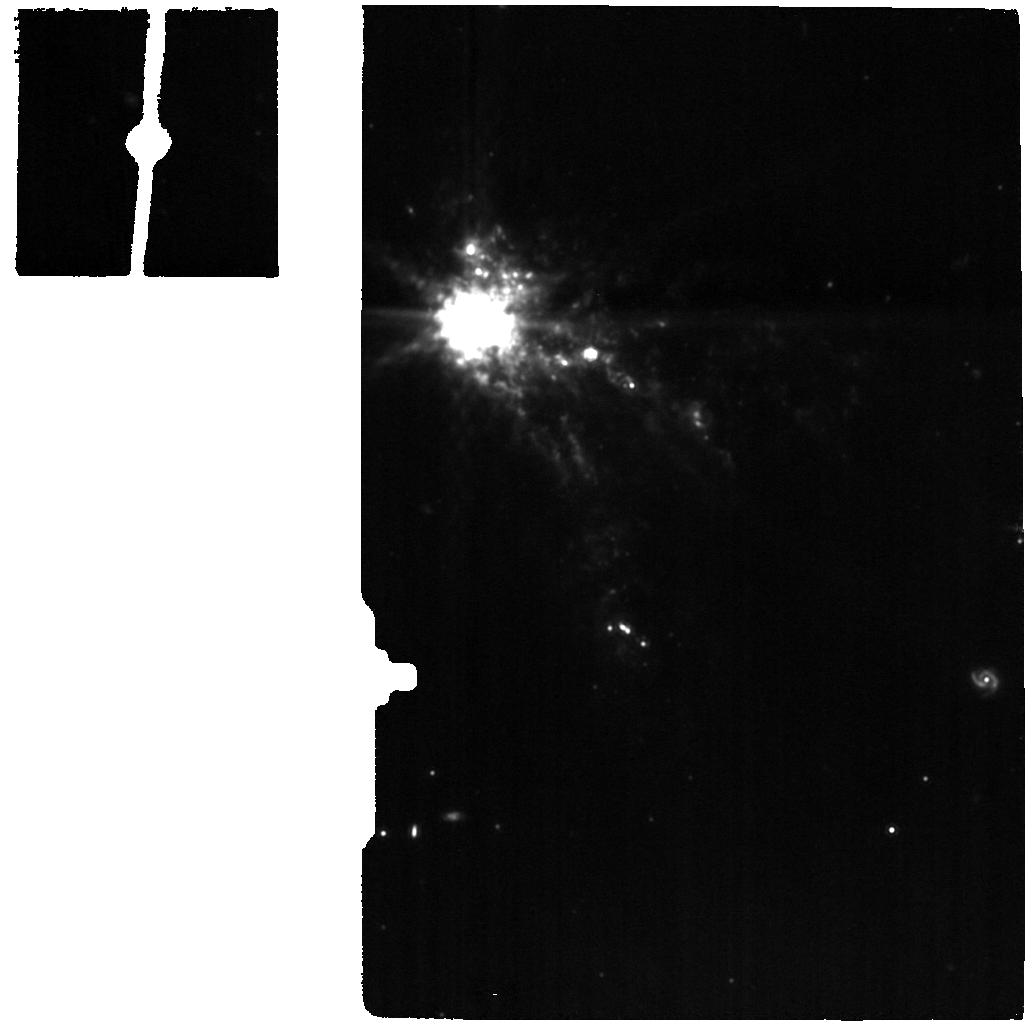
Target: UGCA-116-MIRI-BACKGROUND
Instrument: MIRI
Filter: F1130W
Exposure: 4 min
Observation ID: jw02511-o003_t003_miri_f1130w

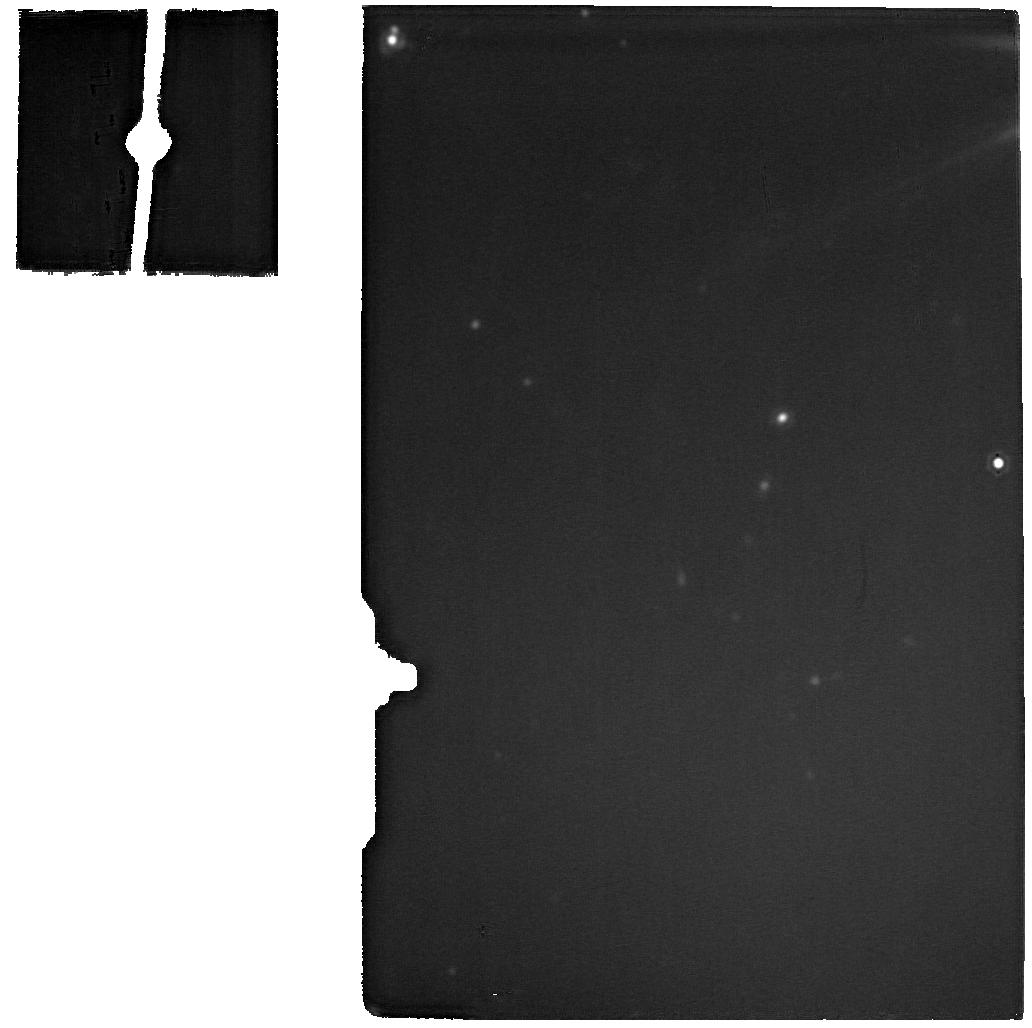
Target: UGCA-116-MIRI-SCI
Instrument: MIRI
Filter: F2100W
Exposure: 4 min
Observation ID: jw02511-o002_t002_miri_f2100w

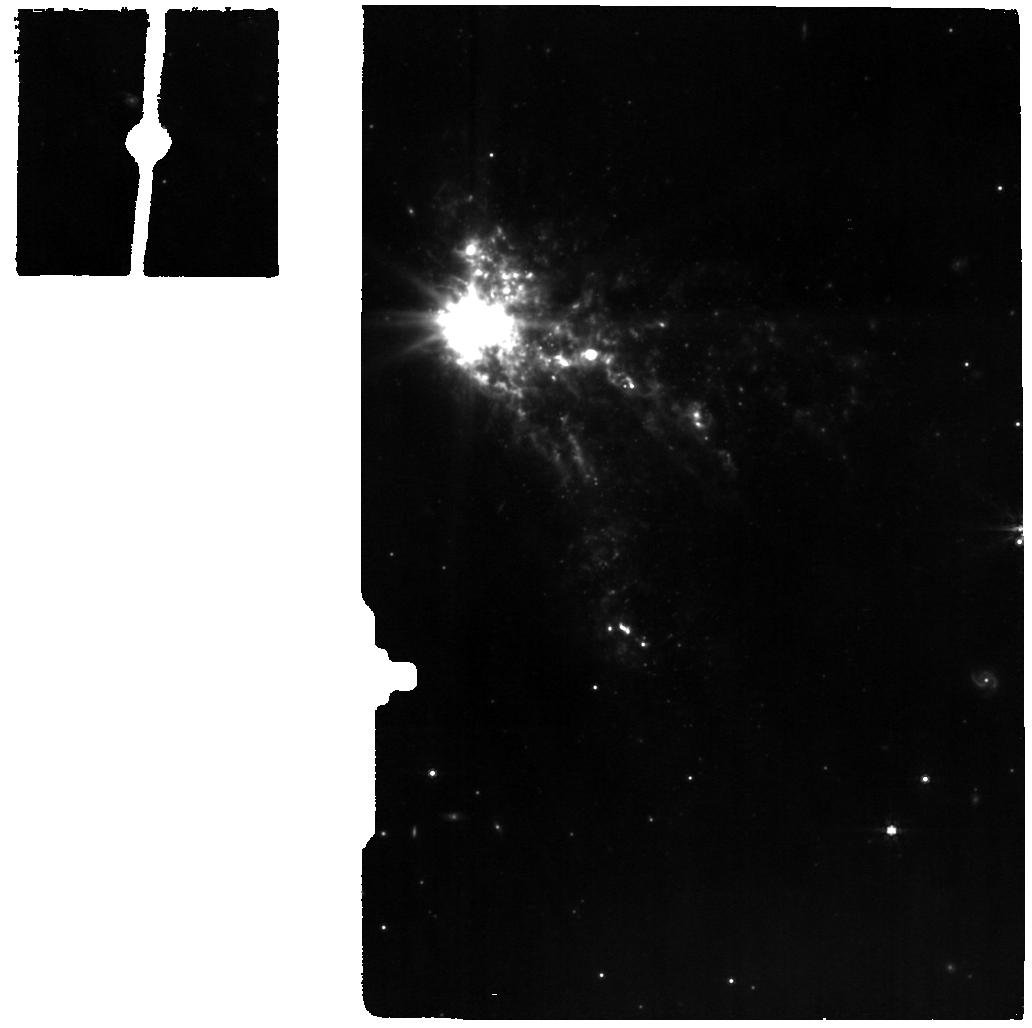
Target: UGCA-116-MIRI-BACKGROUND
Instrument: MIRI
Filter: F770W
Exposure: 5 min
Observation ID: jw02511-o003_t003_miri_f770w

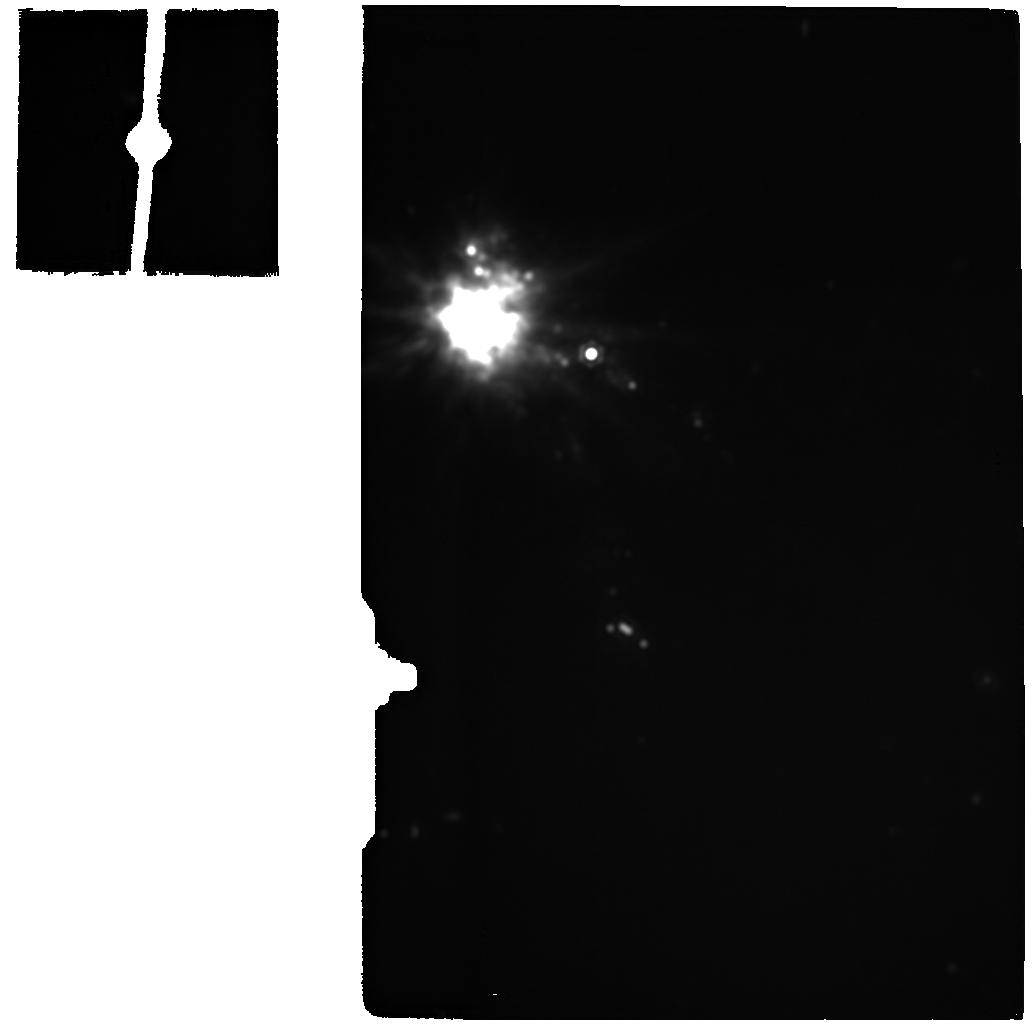
Target: UGCA-116-MIRI-BACKGROUND
Instrument: MIRI
Filter: F2100W
Exposure: 4 min
Observation ID: jw02511-o003_t003_miri_f2100w

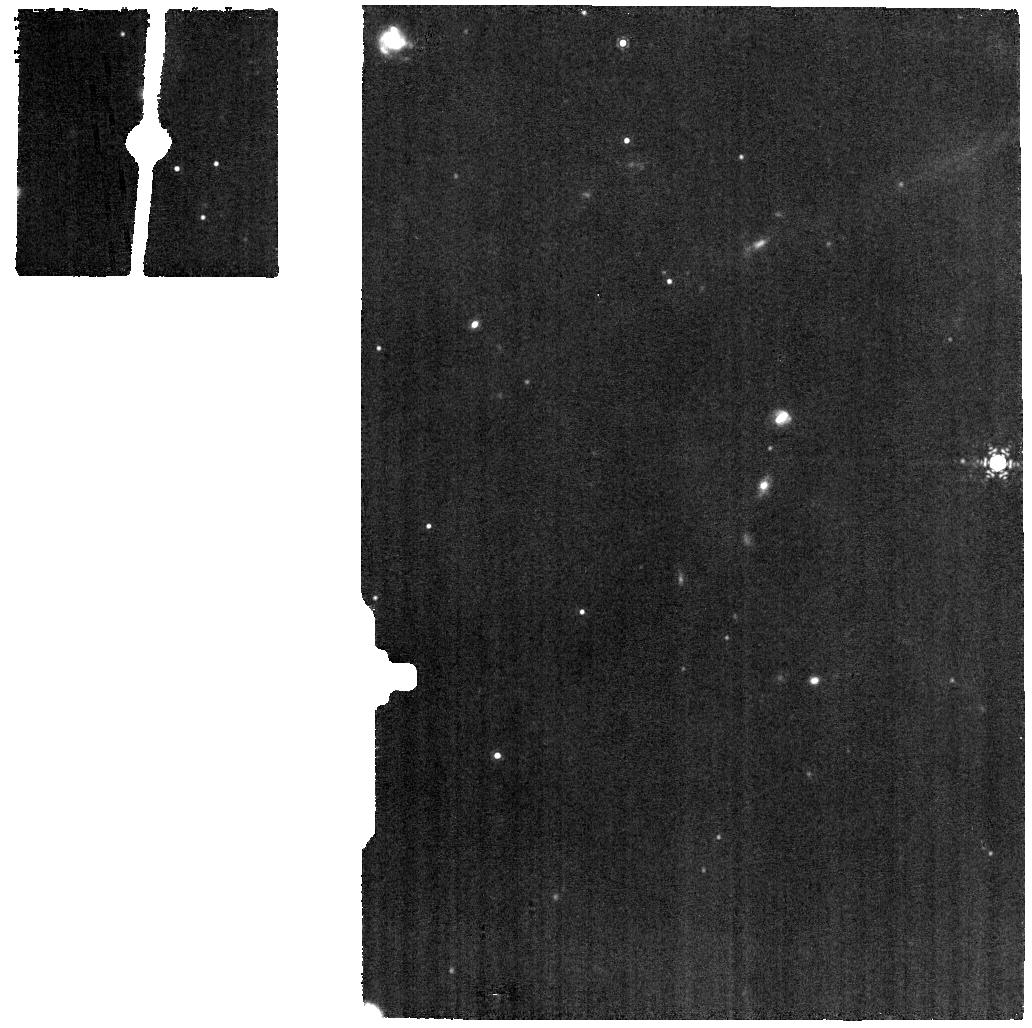
Target: UGCA-116-MIRI-SCI
Instrument: MIRI
Filter: F1130W
Exposure: 4 min
Observation ID: jw02511-o002_t002_miri_f1130w

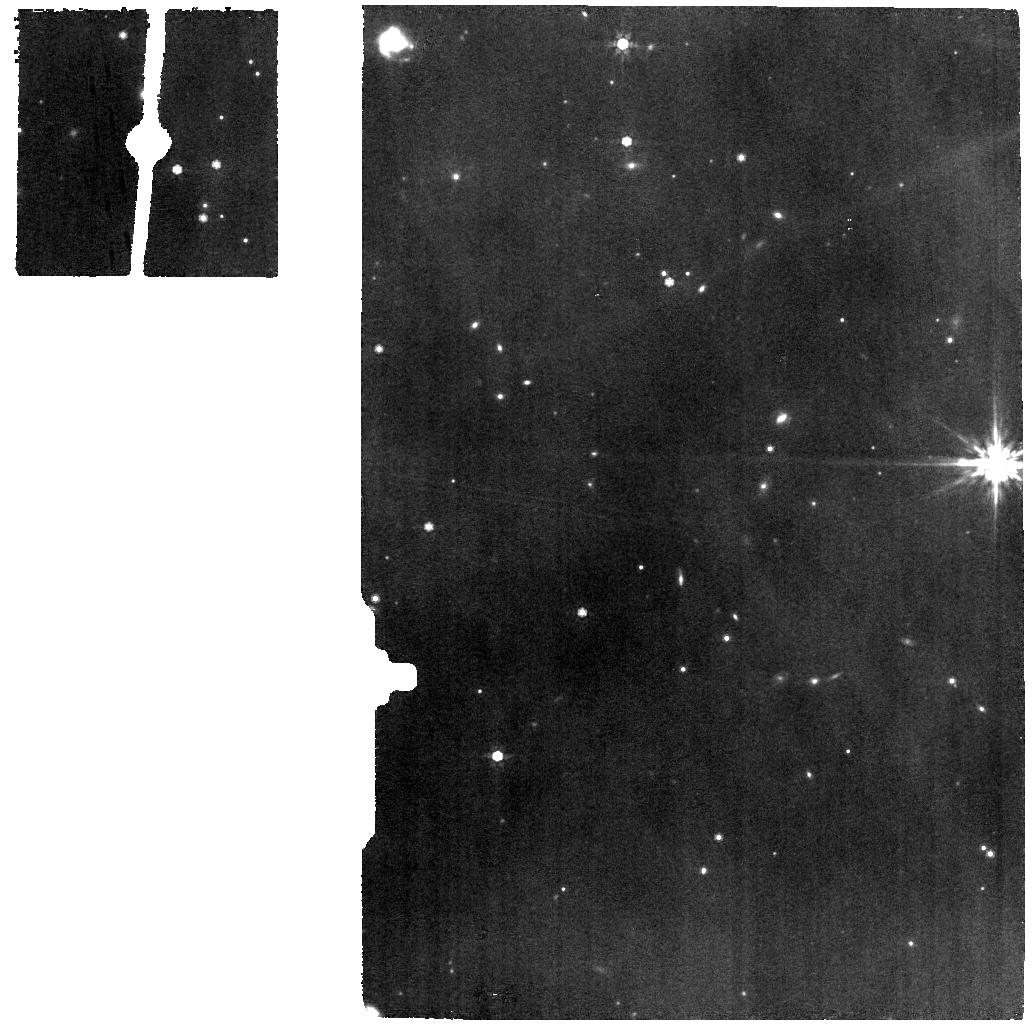
Target: UGCA-116-MIRI-SCI
Instrument: MIRI
Filter: F770W
Exposure: 5 min
Observation ID: jw02511-o002_t002_miri_f770w

How Do the Small Survive: PAHs in Low Metallicity Starburst II Zw 40 (PI: Lai, Thomas)

We propose to explore the properties of small dust grains in a prototypical blue compact dwarf II Zw 40 using a single pointing of the NIRSpec and MIRI IFUs. II Zw 40 has been found to exhibit strong 3.3 micron emission powered by the smallest polycyclic aromatic hydrocarbons. This challenges the prevailing theory that small and fragile grains are to be suppressed in low-metallicity galaxies due to the penetrating UV radiation. We will directly investigate how PAH size distribution and ionization state connect with the hardness of the radiation field in a compact starbursting region in II Zw 40, with a spatial resolution of 5 pc offered by the IFU. To study the life cycle of dust in metal-poor galaxies, we will measure the relative abundance of the dust in aromatic and aliphatic forms to understand the formation and destruction process of dust near the star-formation site. Further, the gas-to-dust ratio varies substantially in low-metallicity environments. With the mid-infrared H2 rotational lines, the total molecular gas mass can be estimated independently, without using CO line emission. Comparing our results with the available ALMA CO observations can provide insights into the variation of the H2-to-CO conversion factor in II Zw 40.